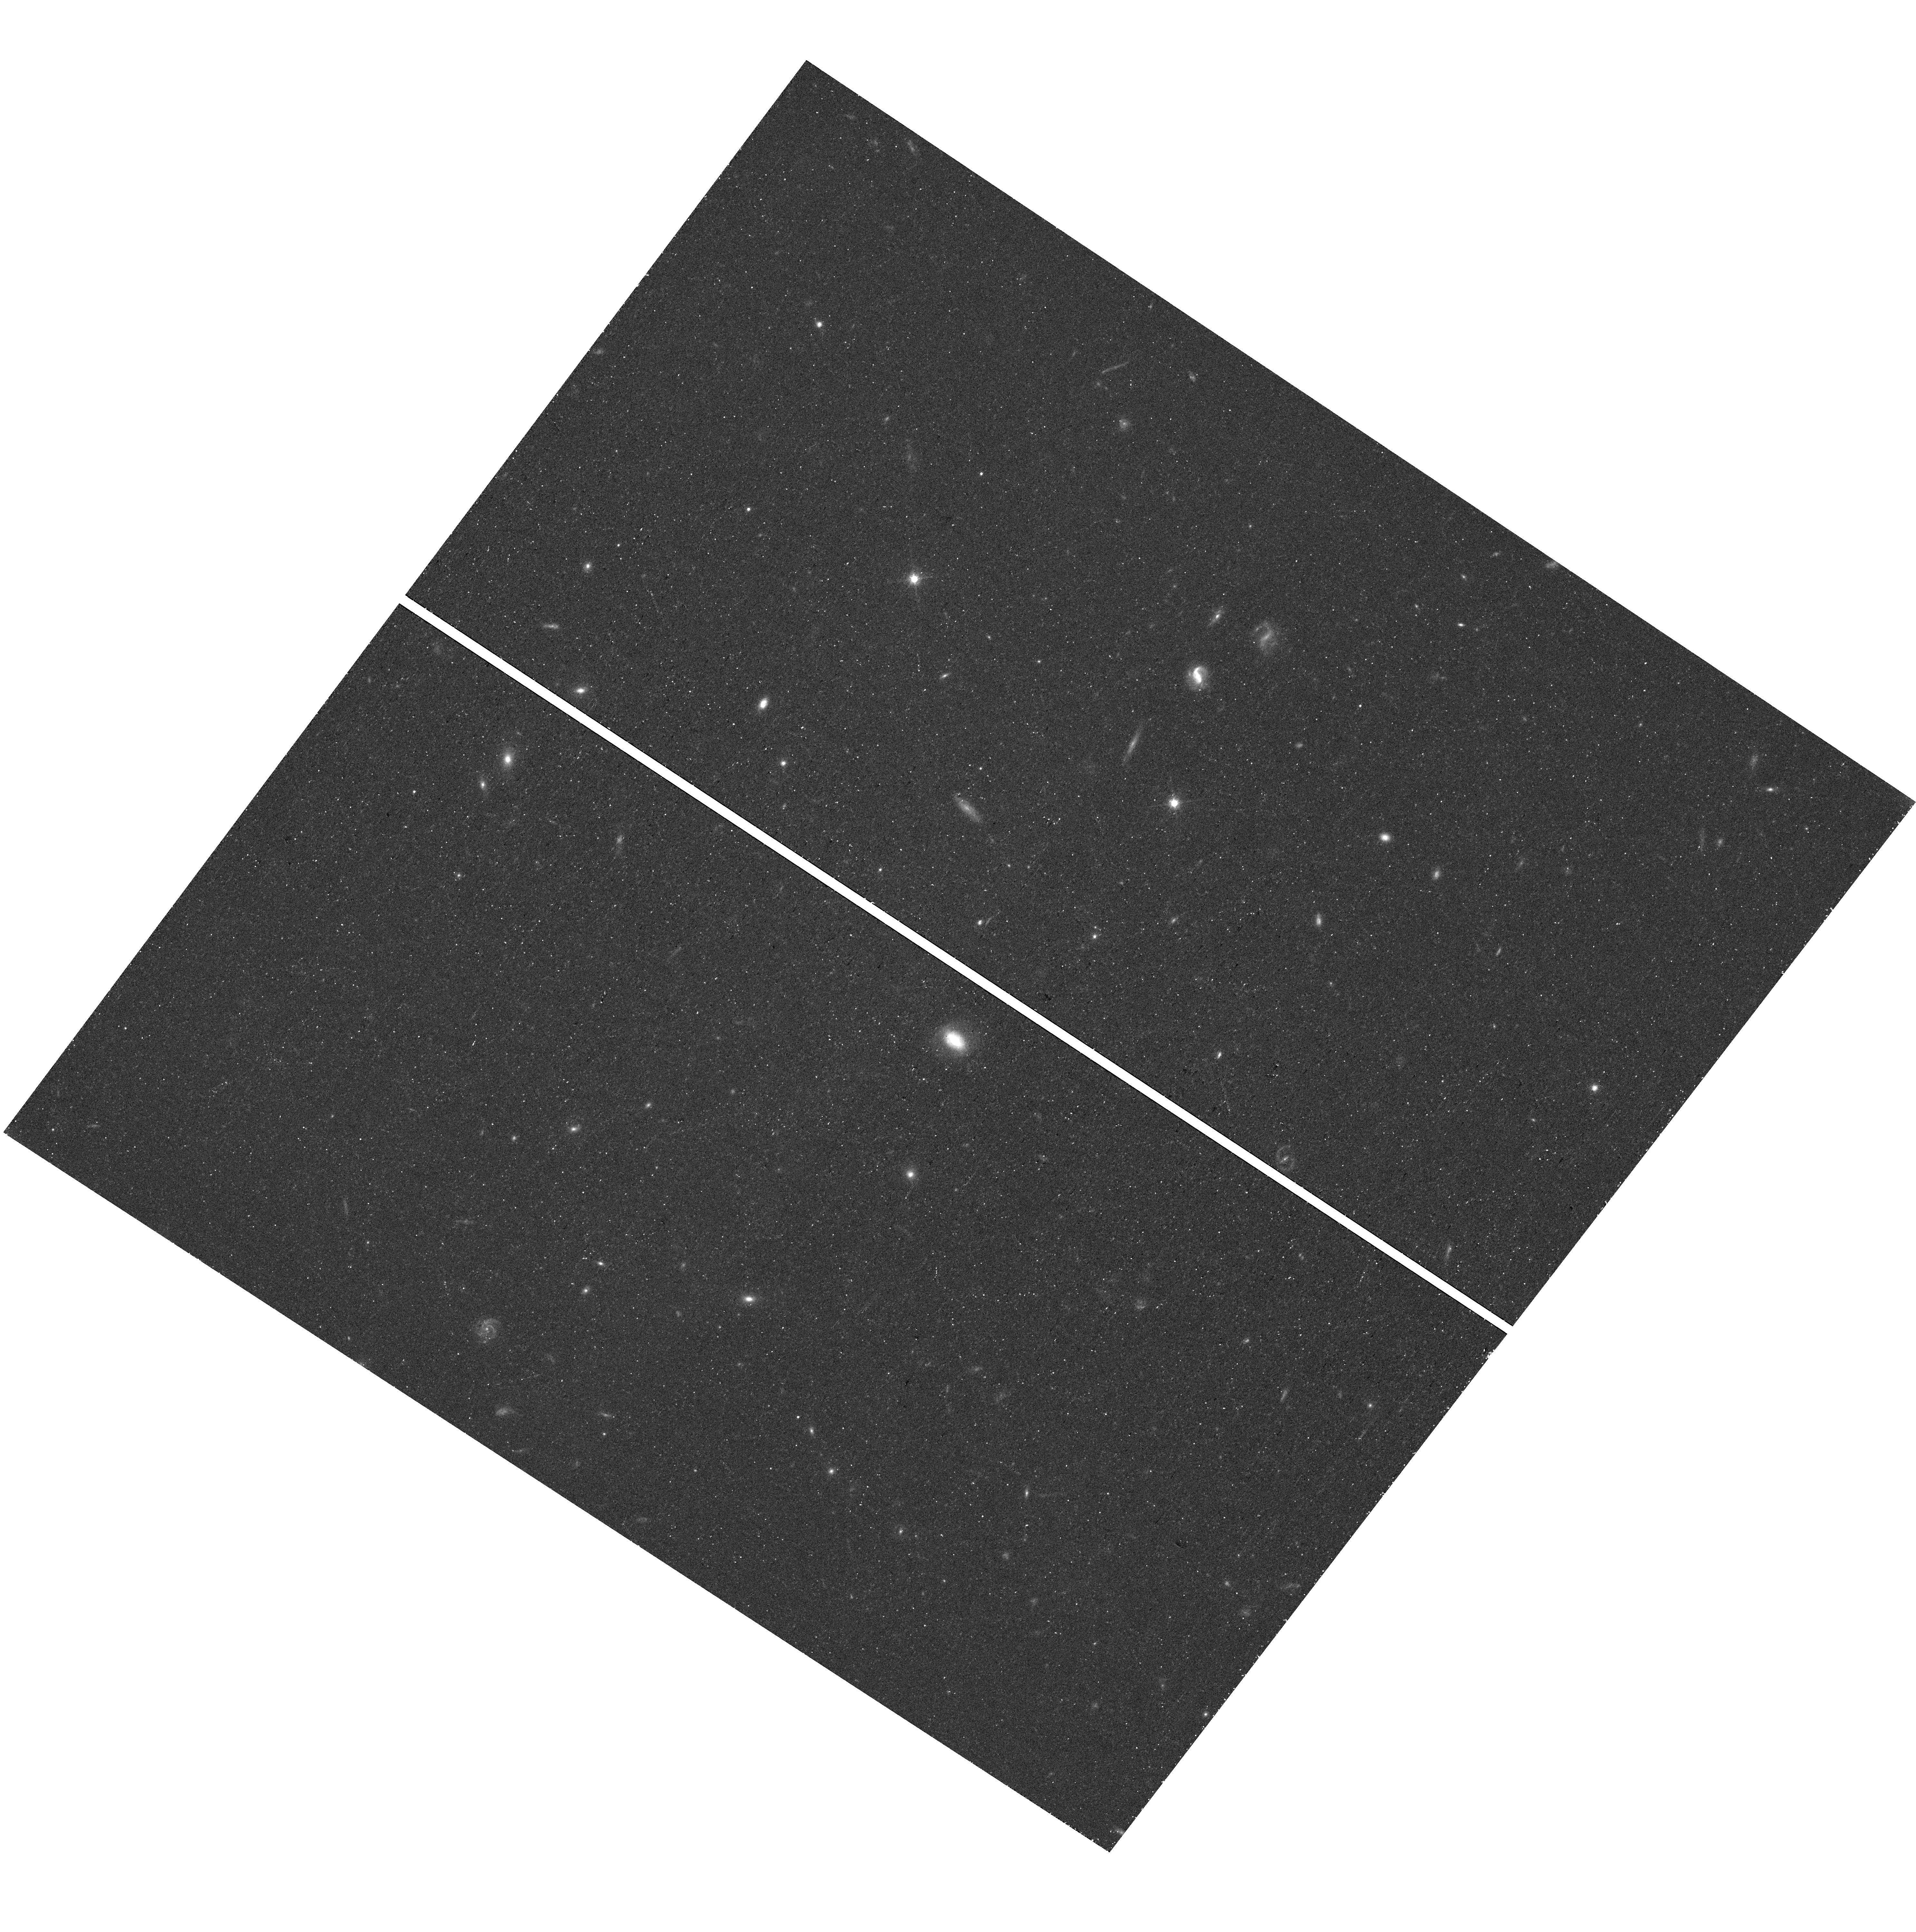
Target: field at RA 166.268°, Dec 25.428°. Instrument: WFC3/UVIS. Filter: F814W. Exposure: 19 min. Observation ID: hst_16916_01_wfc3_uvis_f814w_ieu201

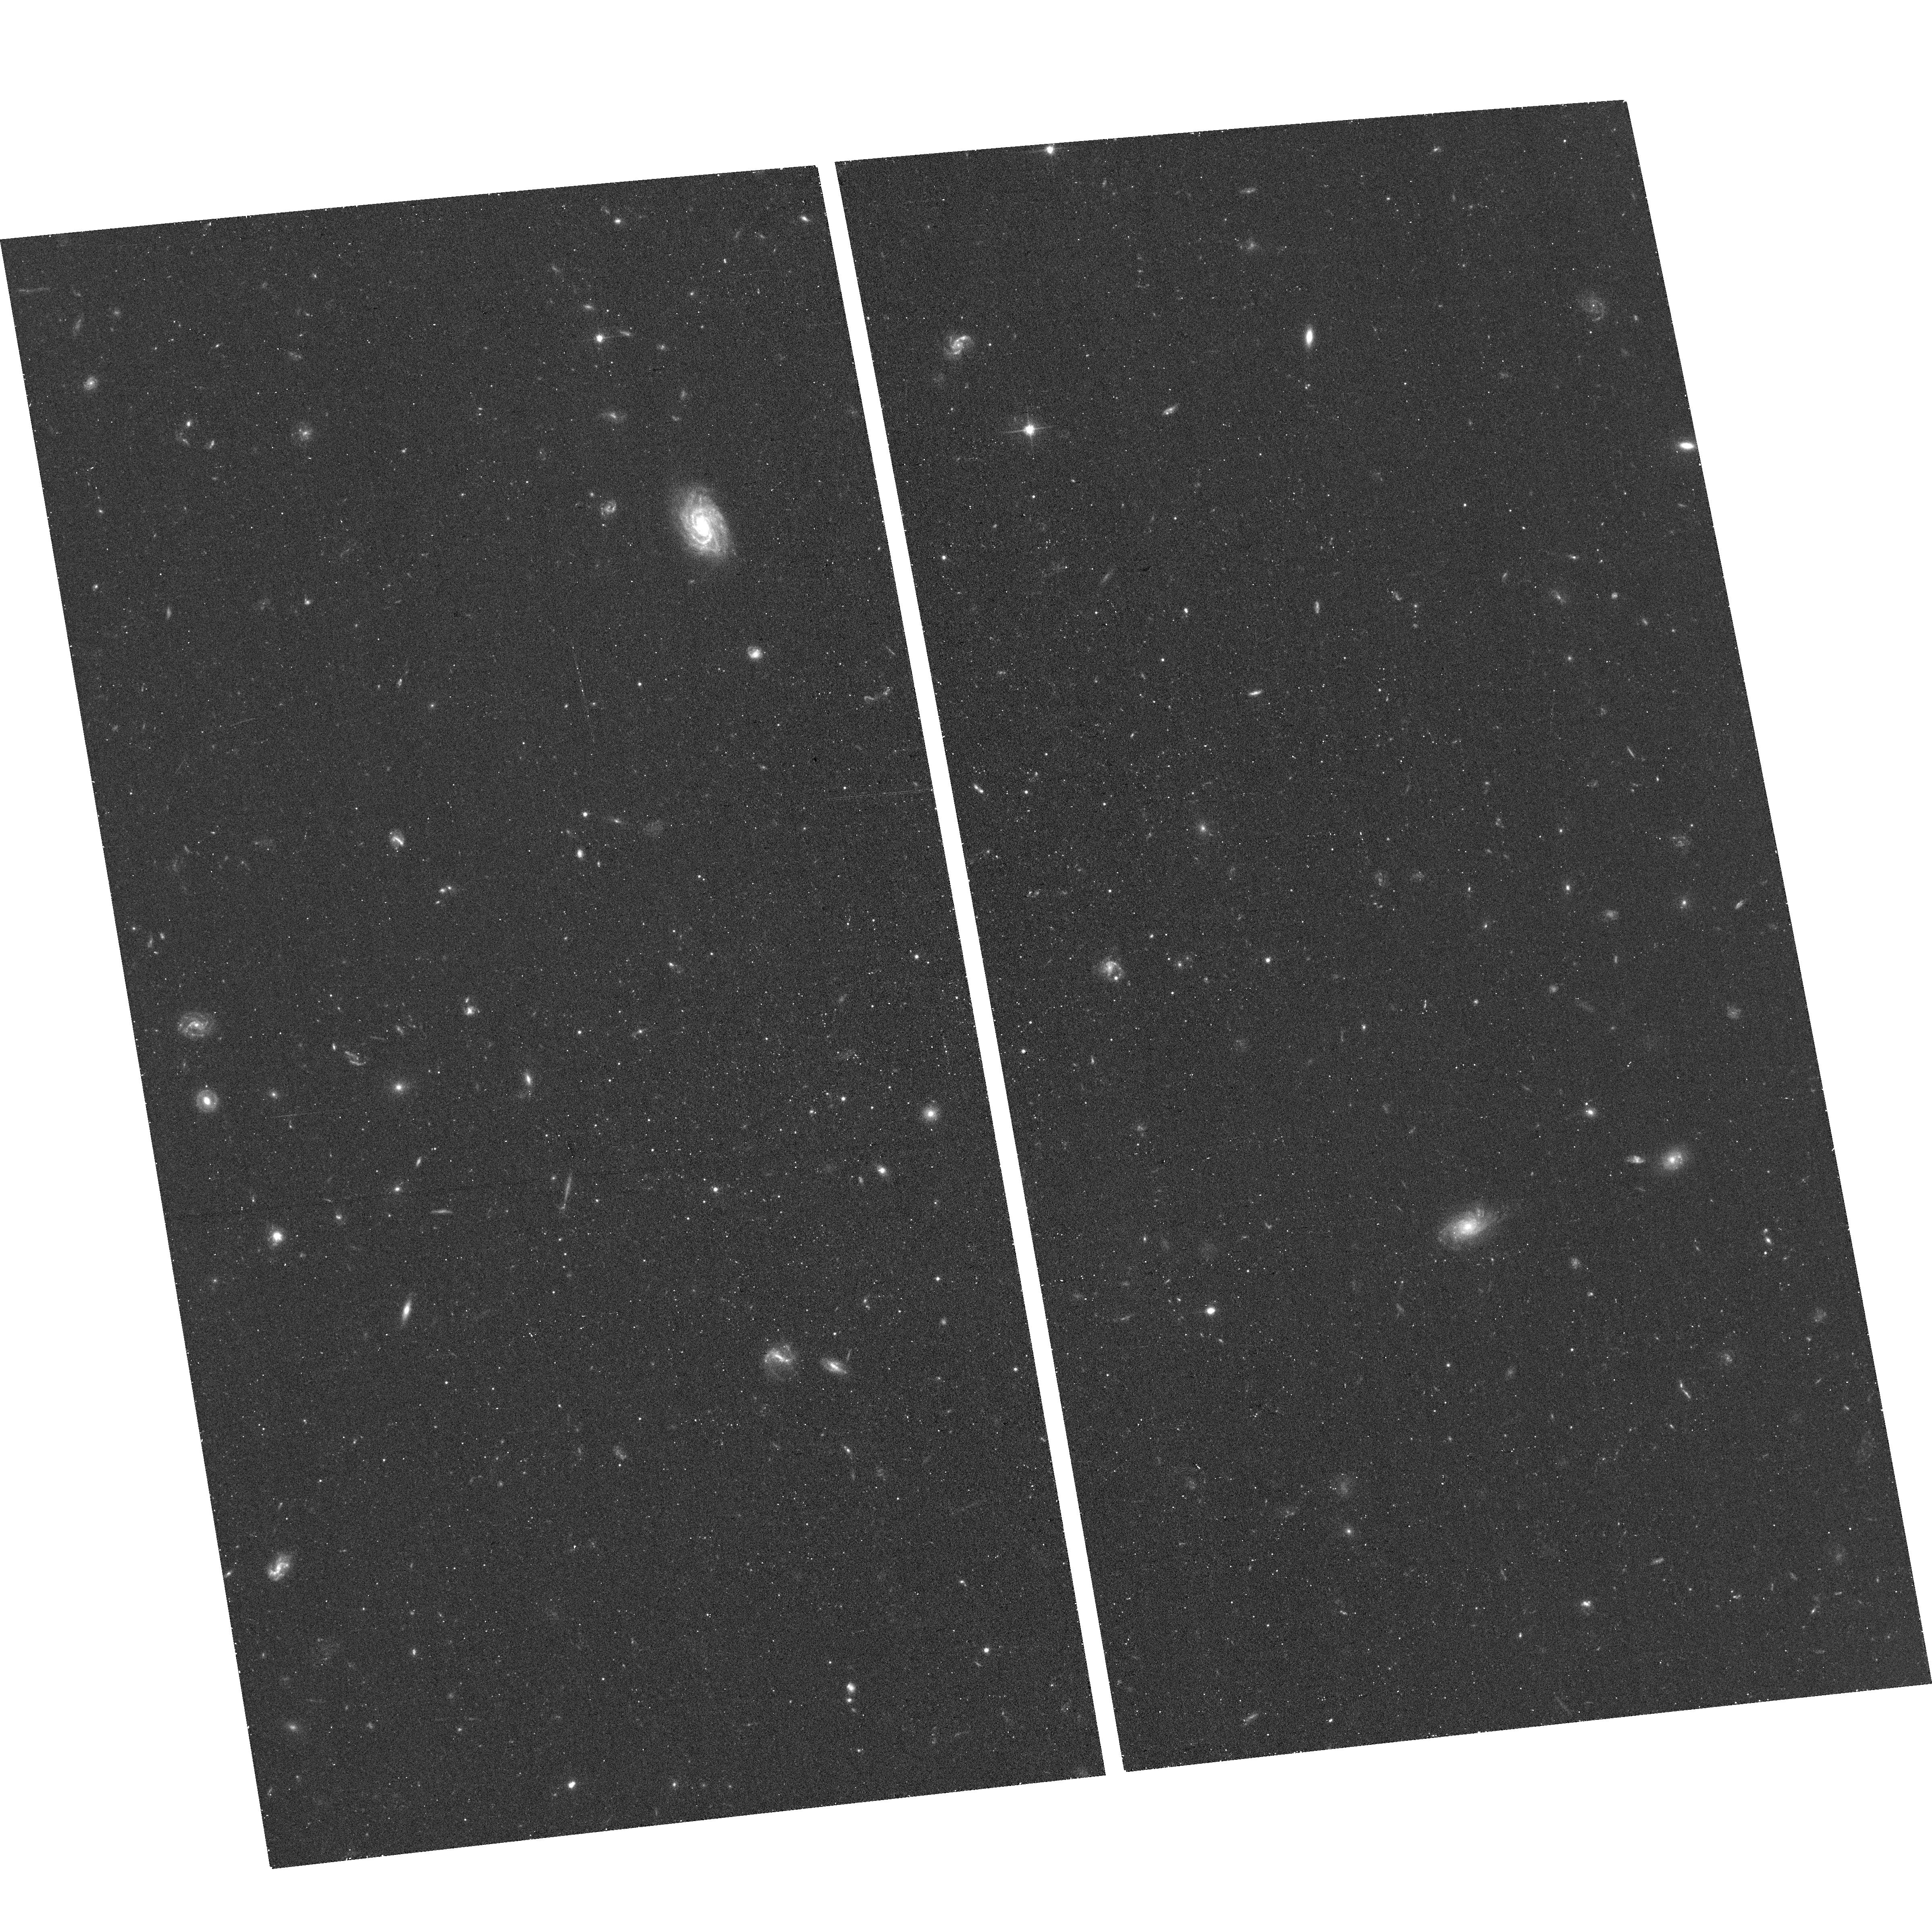
Target: LEO-M. Instrument: ACS/WFC. Filter: F606W. Exposure: 17 min. Observation ID: hst_16916_01_acs_wfc_f606w_jeu201

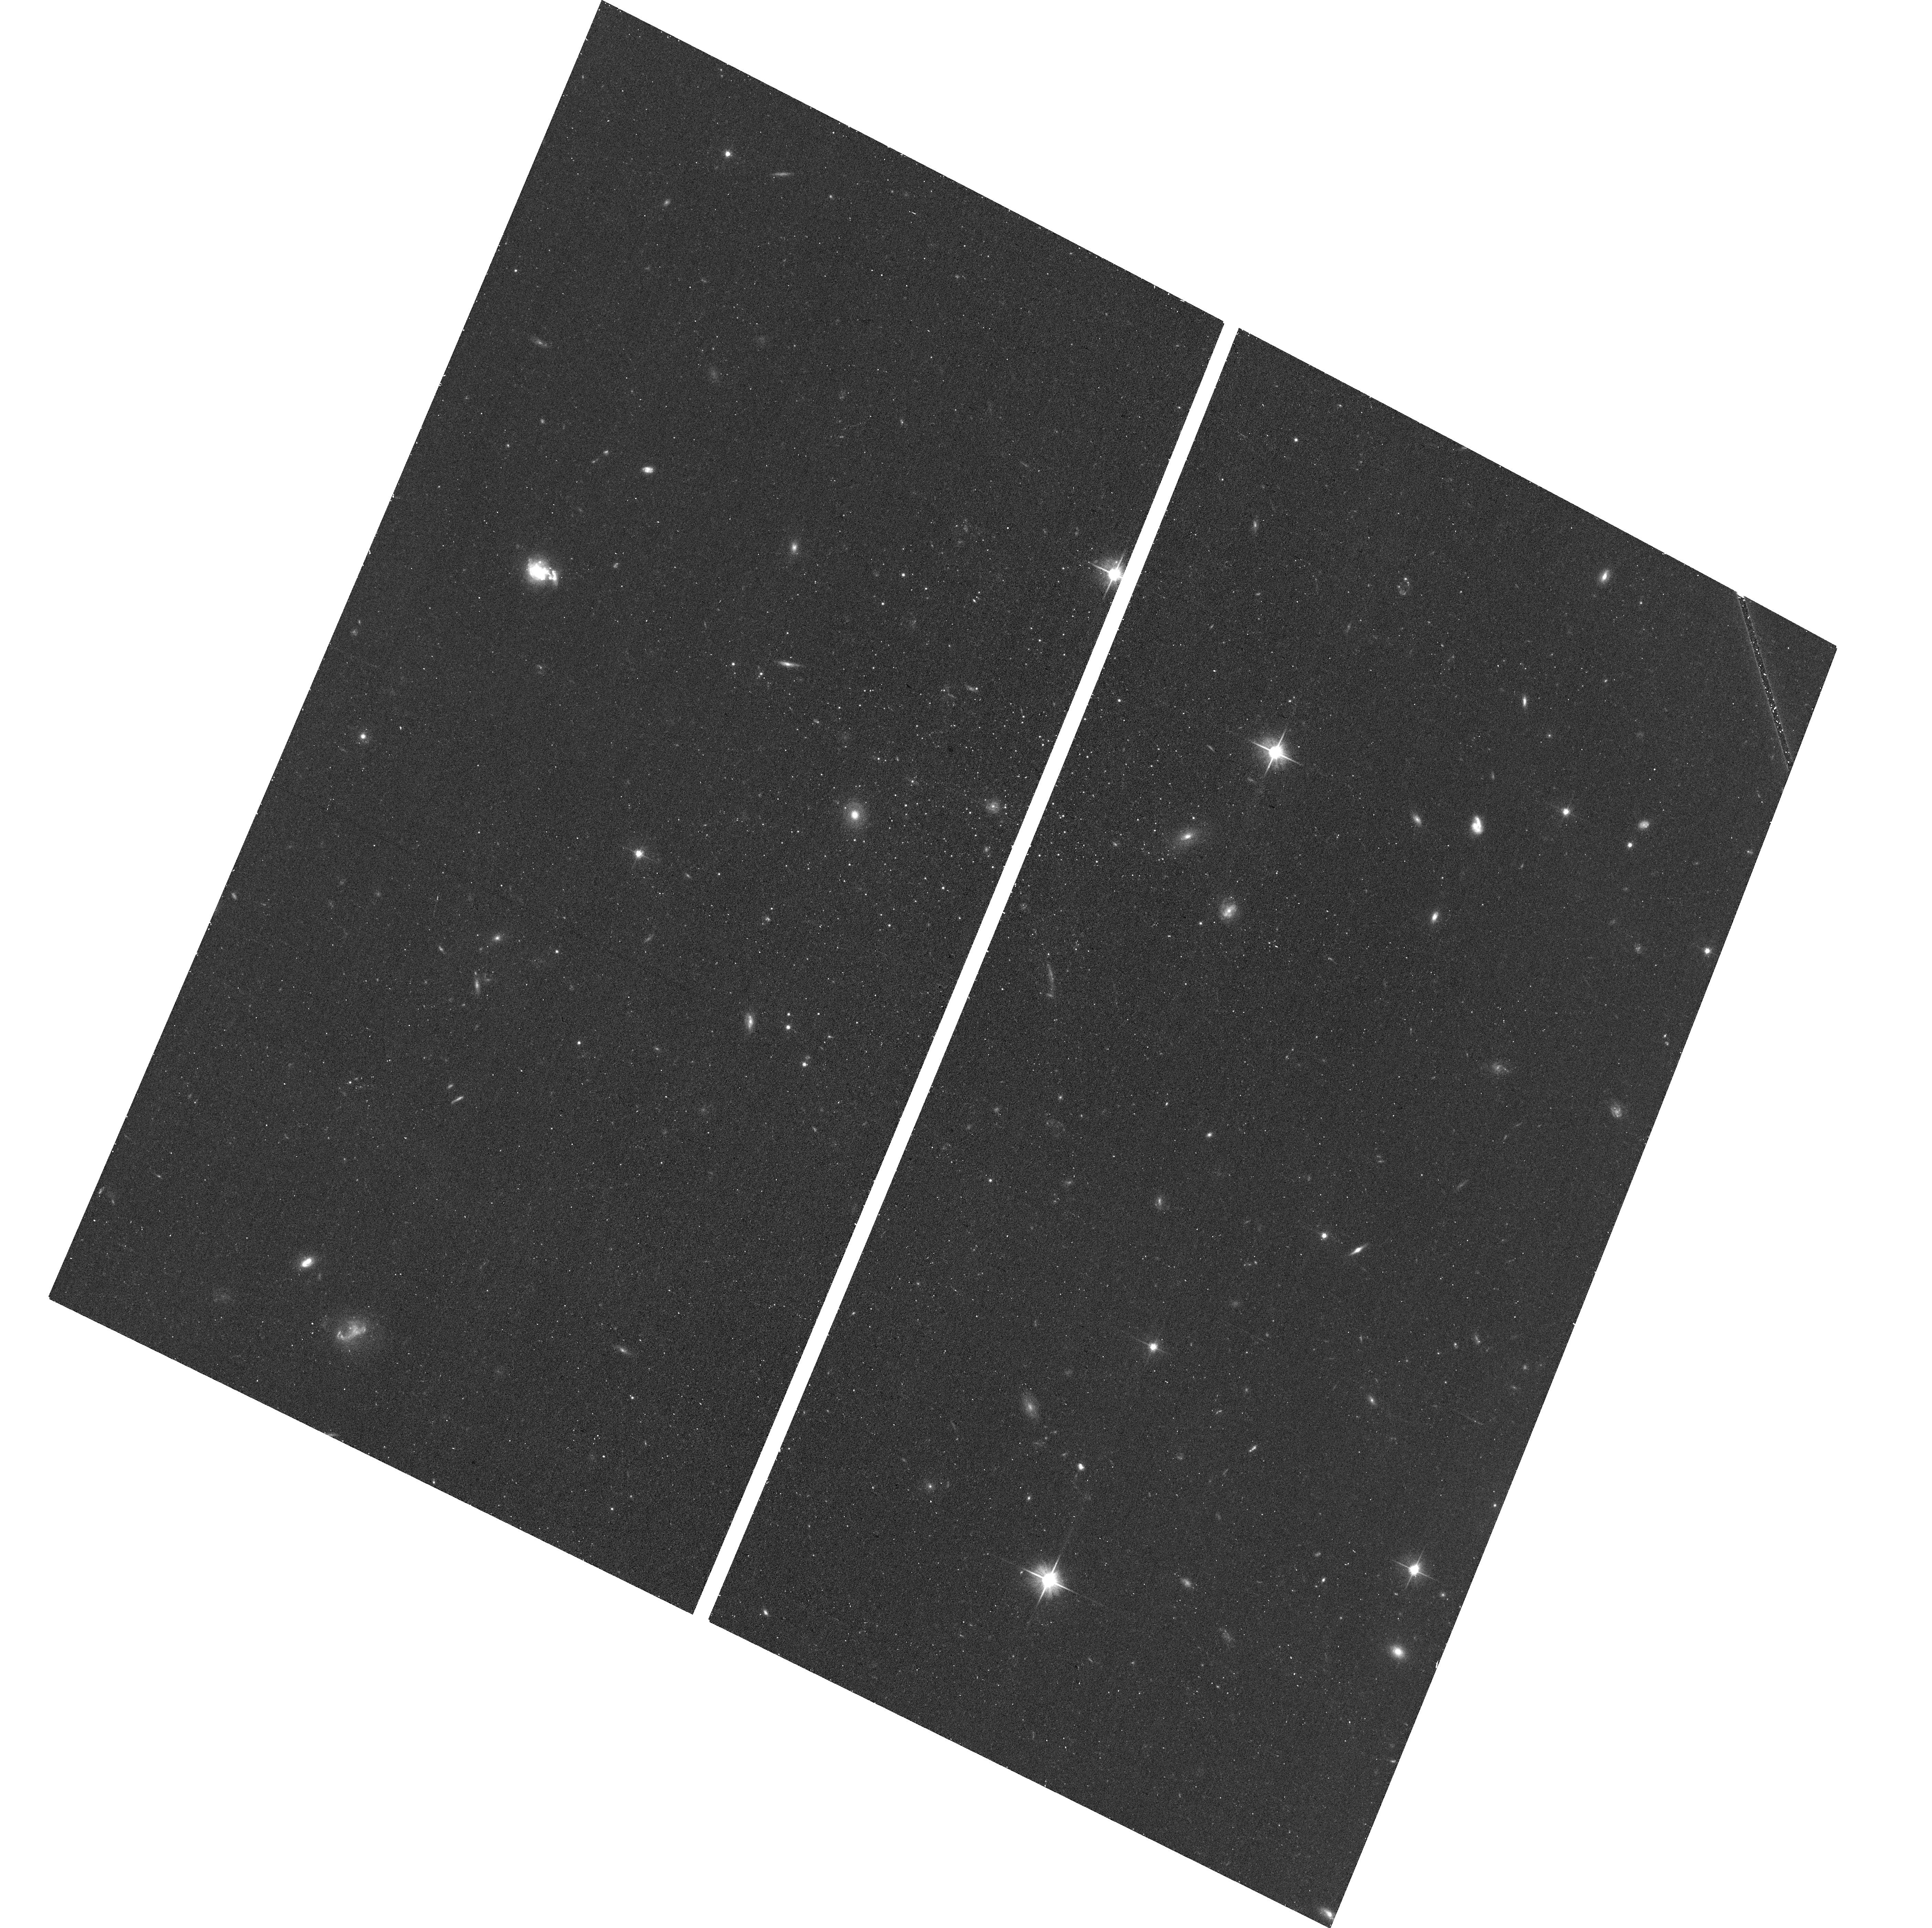
Target: PEGASUS-W. Instrument: ACS/WFC. Filter: F606W. Exposure: 17 min. Observation ID: hst_16916_03_acs_wfc_f606w_jeu203

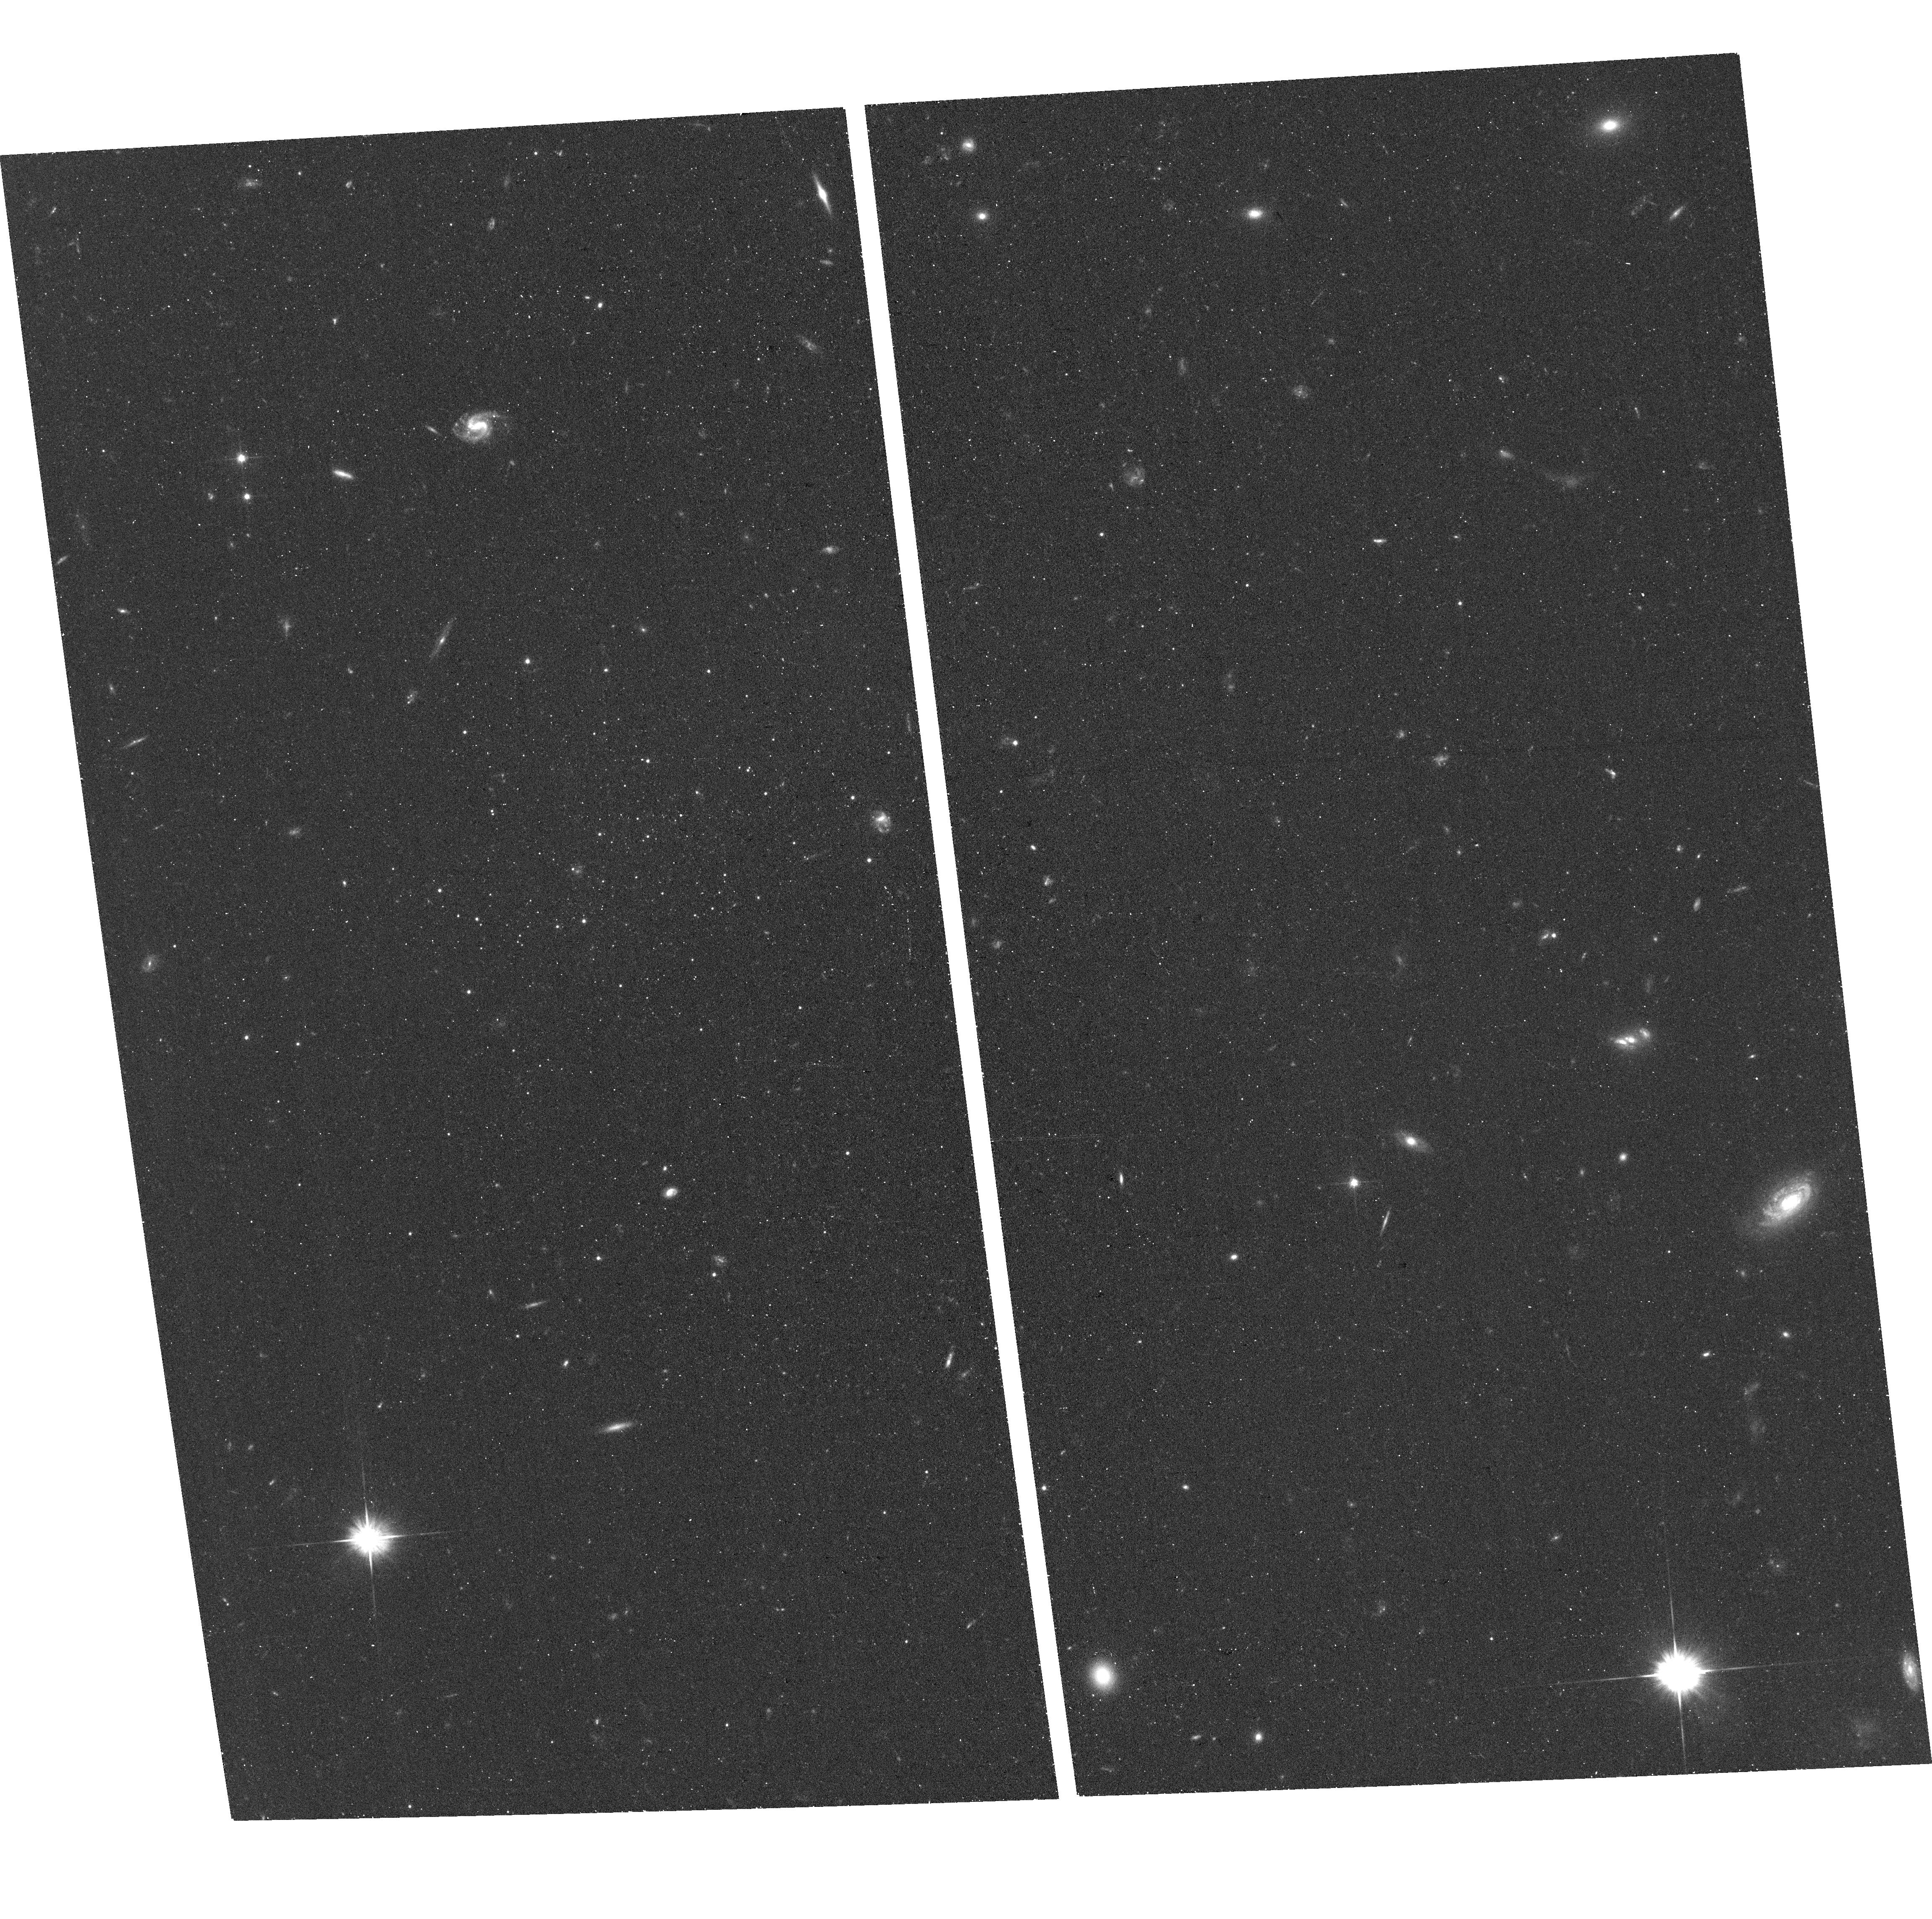
Target: LEO-K. Instrument: ACS/WFC. Filter: F606W. Exposure: 17 min. Observation ID: hst_16916_04_acs_wfc_f606w_jeu204

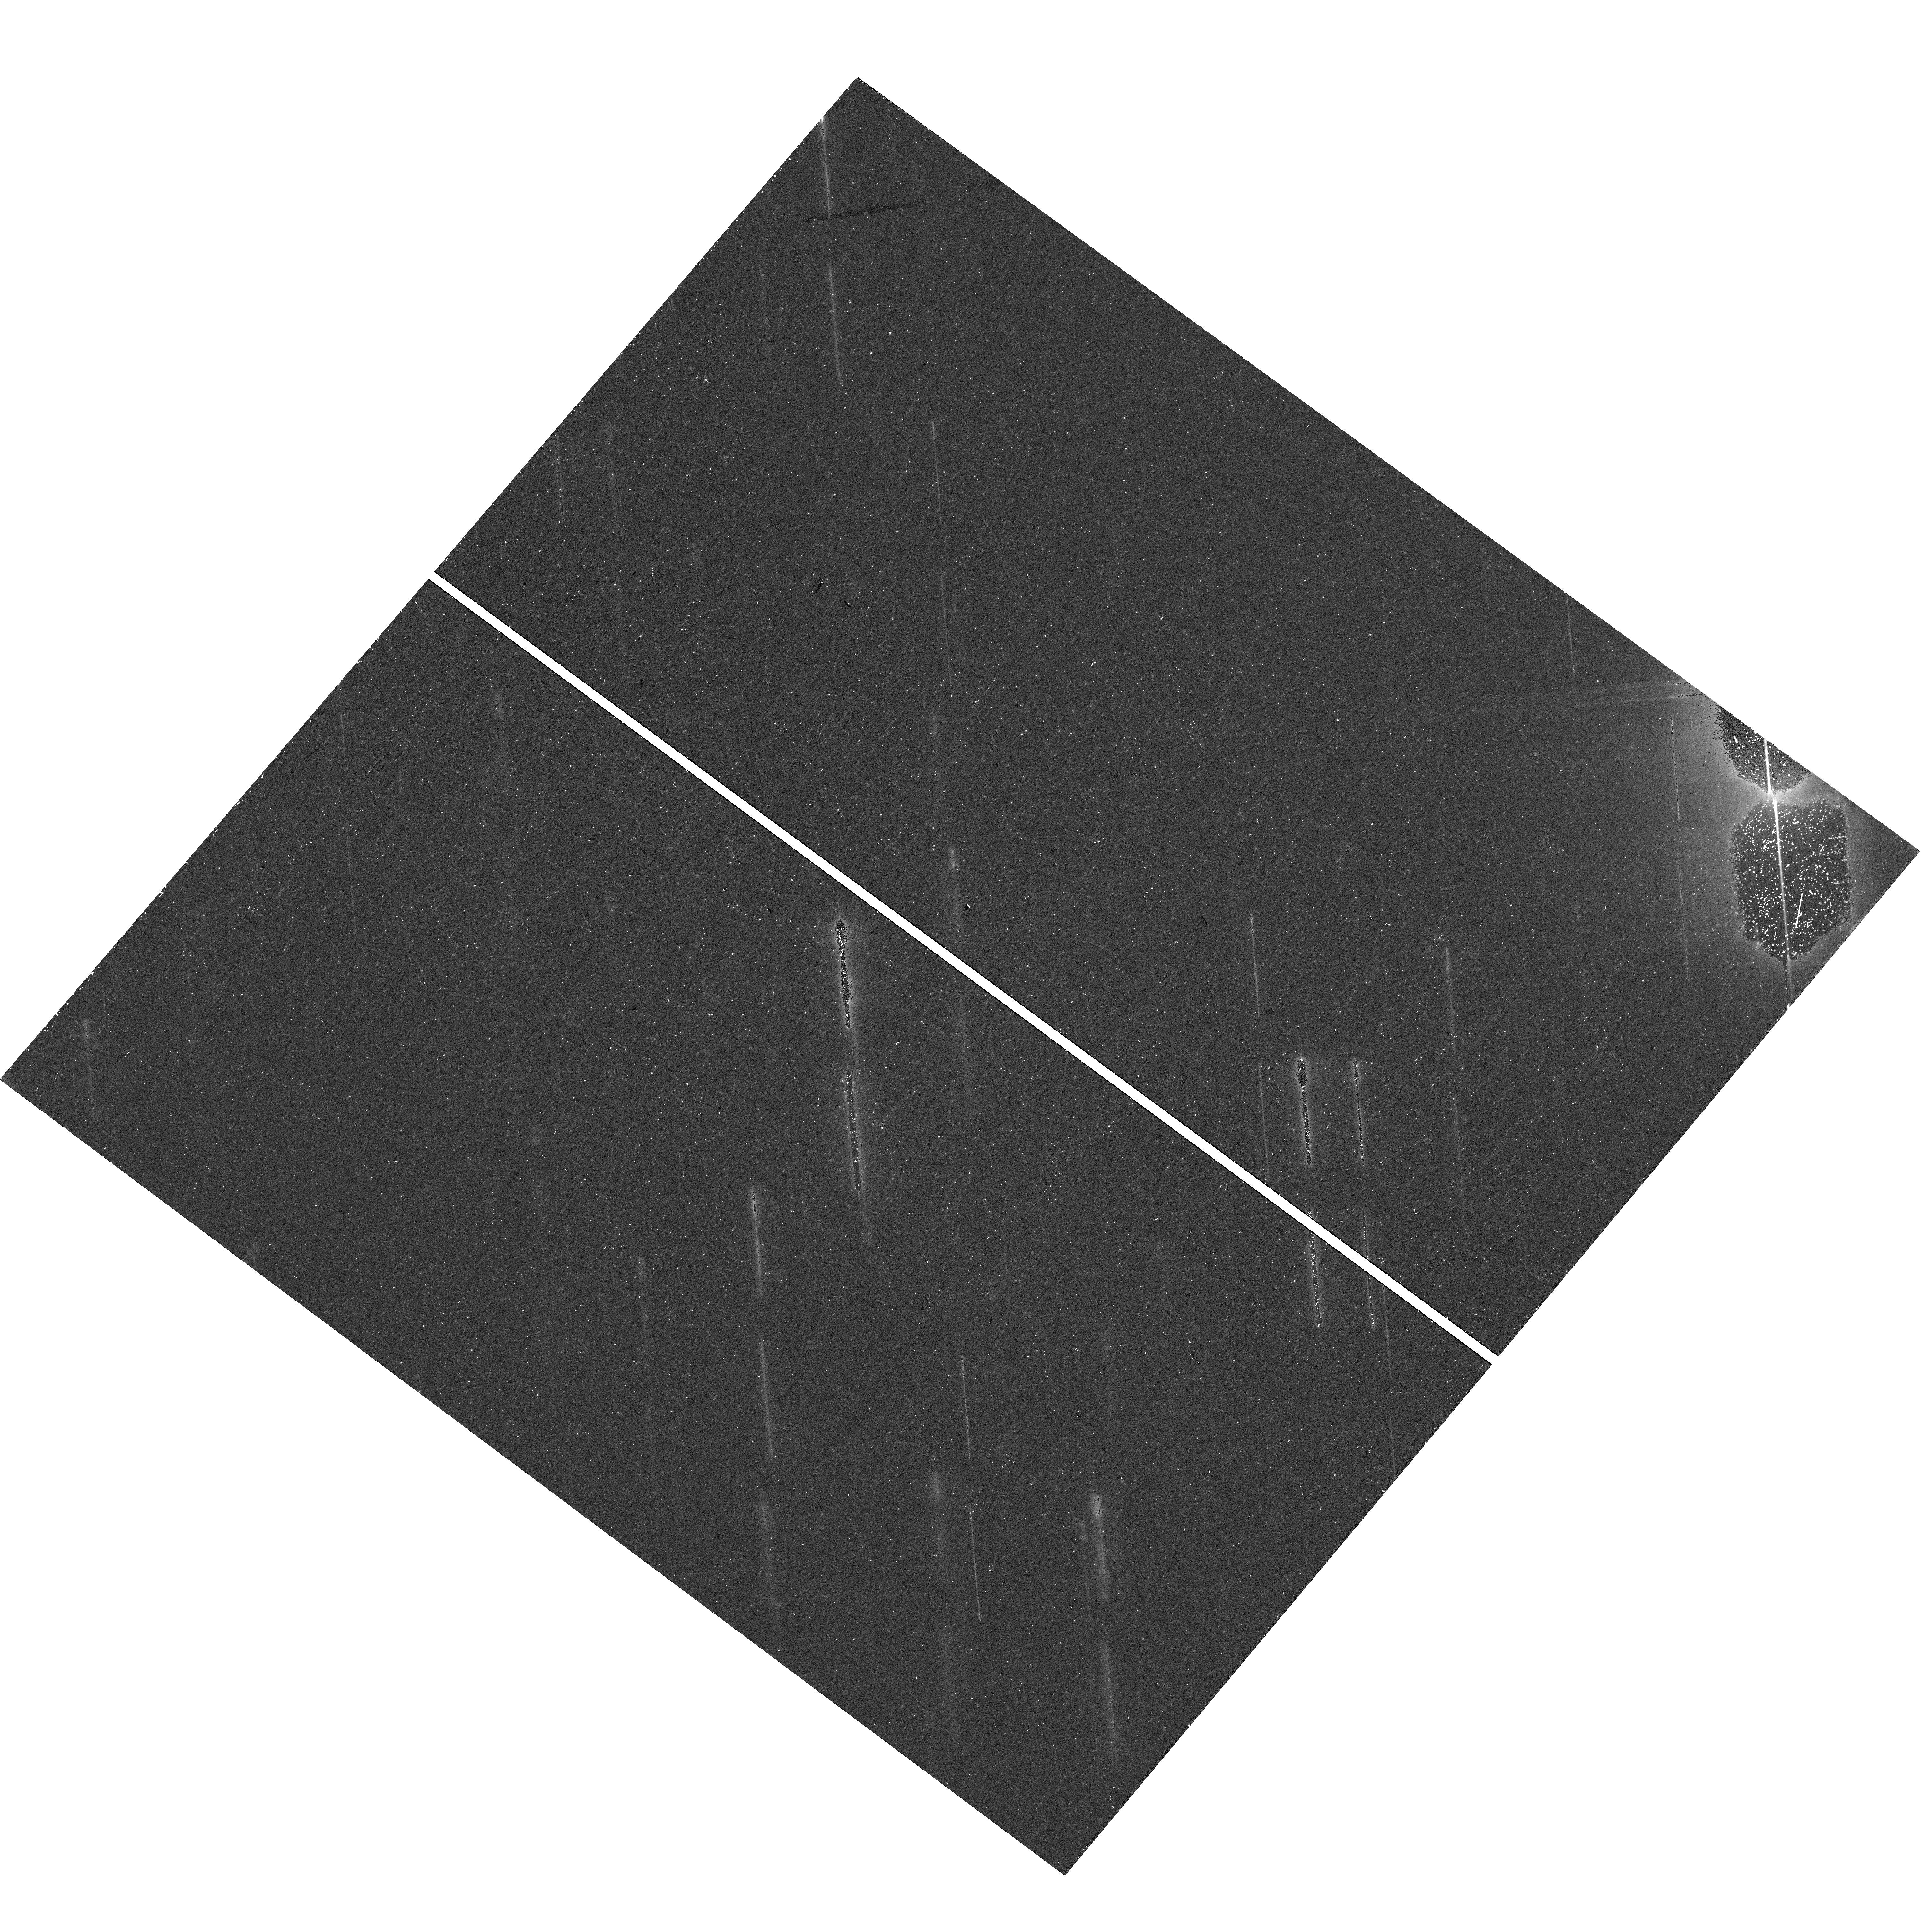
Target: field at RA 141.079°, Dec 16.431°. Instrument: WFC3/UVIS. Filter: F814W. Exposure: 19 min. Observation ID: hst_16916_02_wfc3_uvis_f814w_ieu202

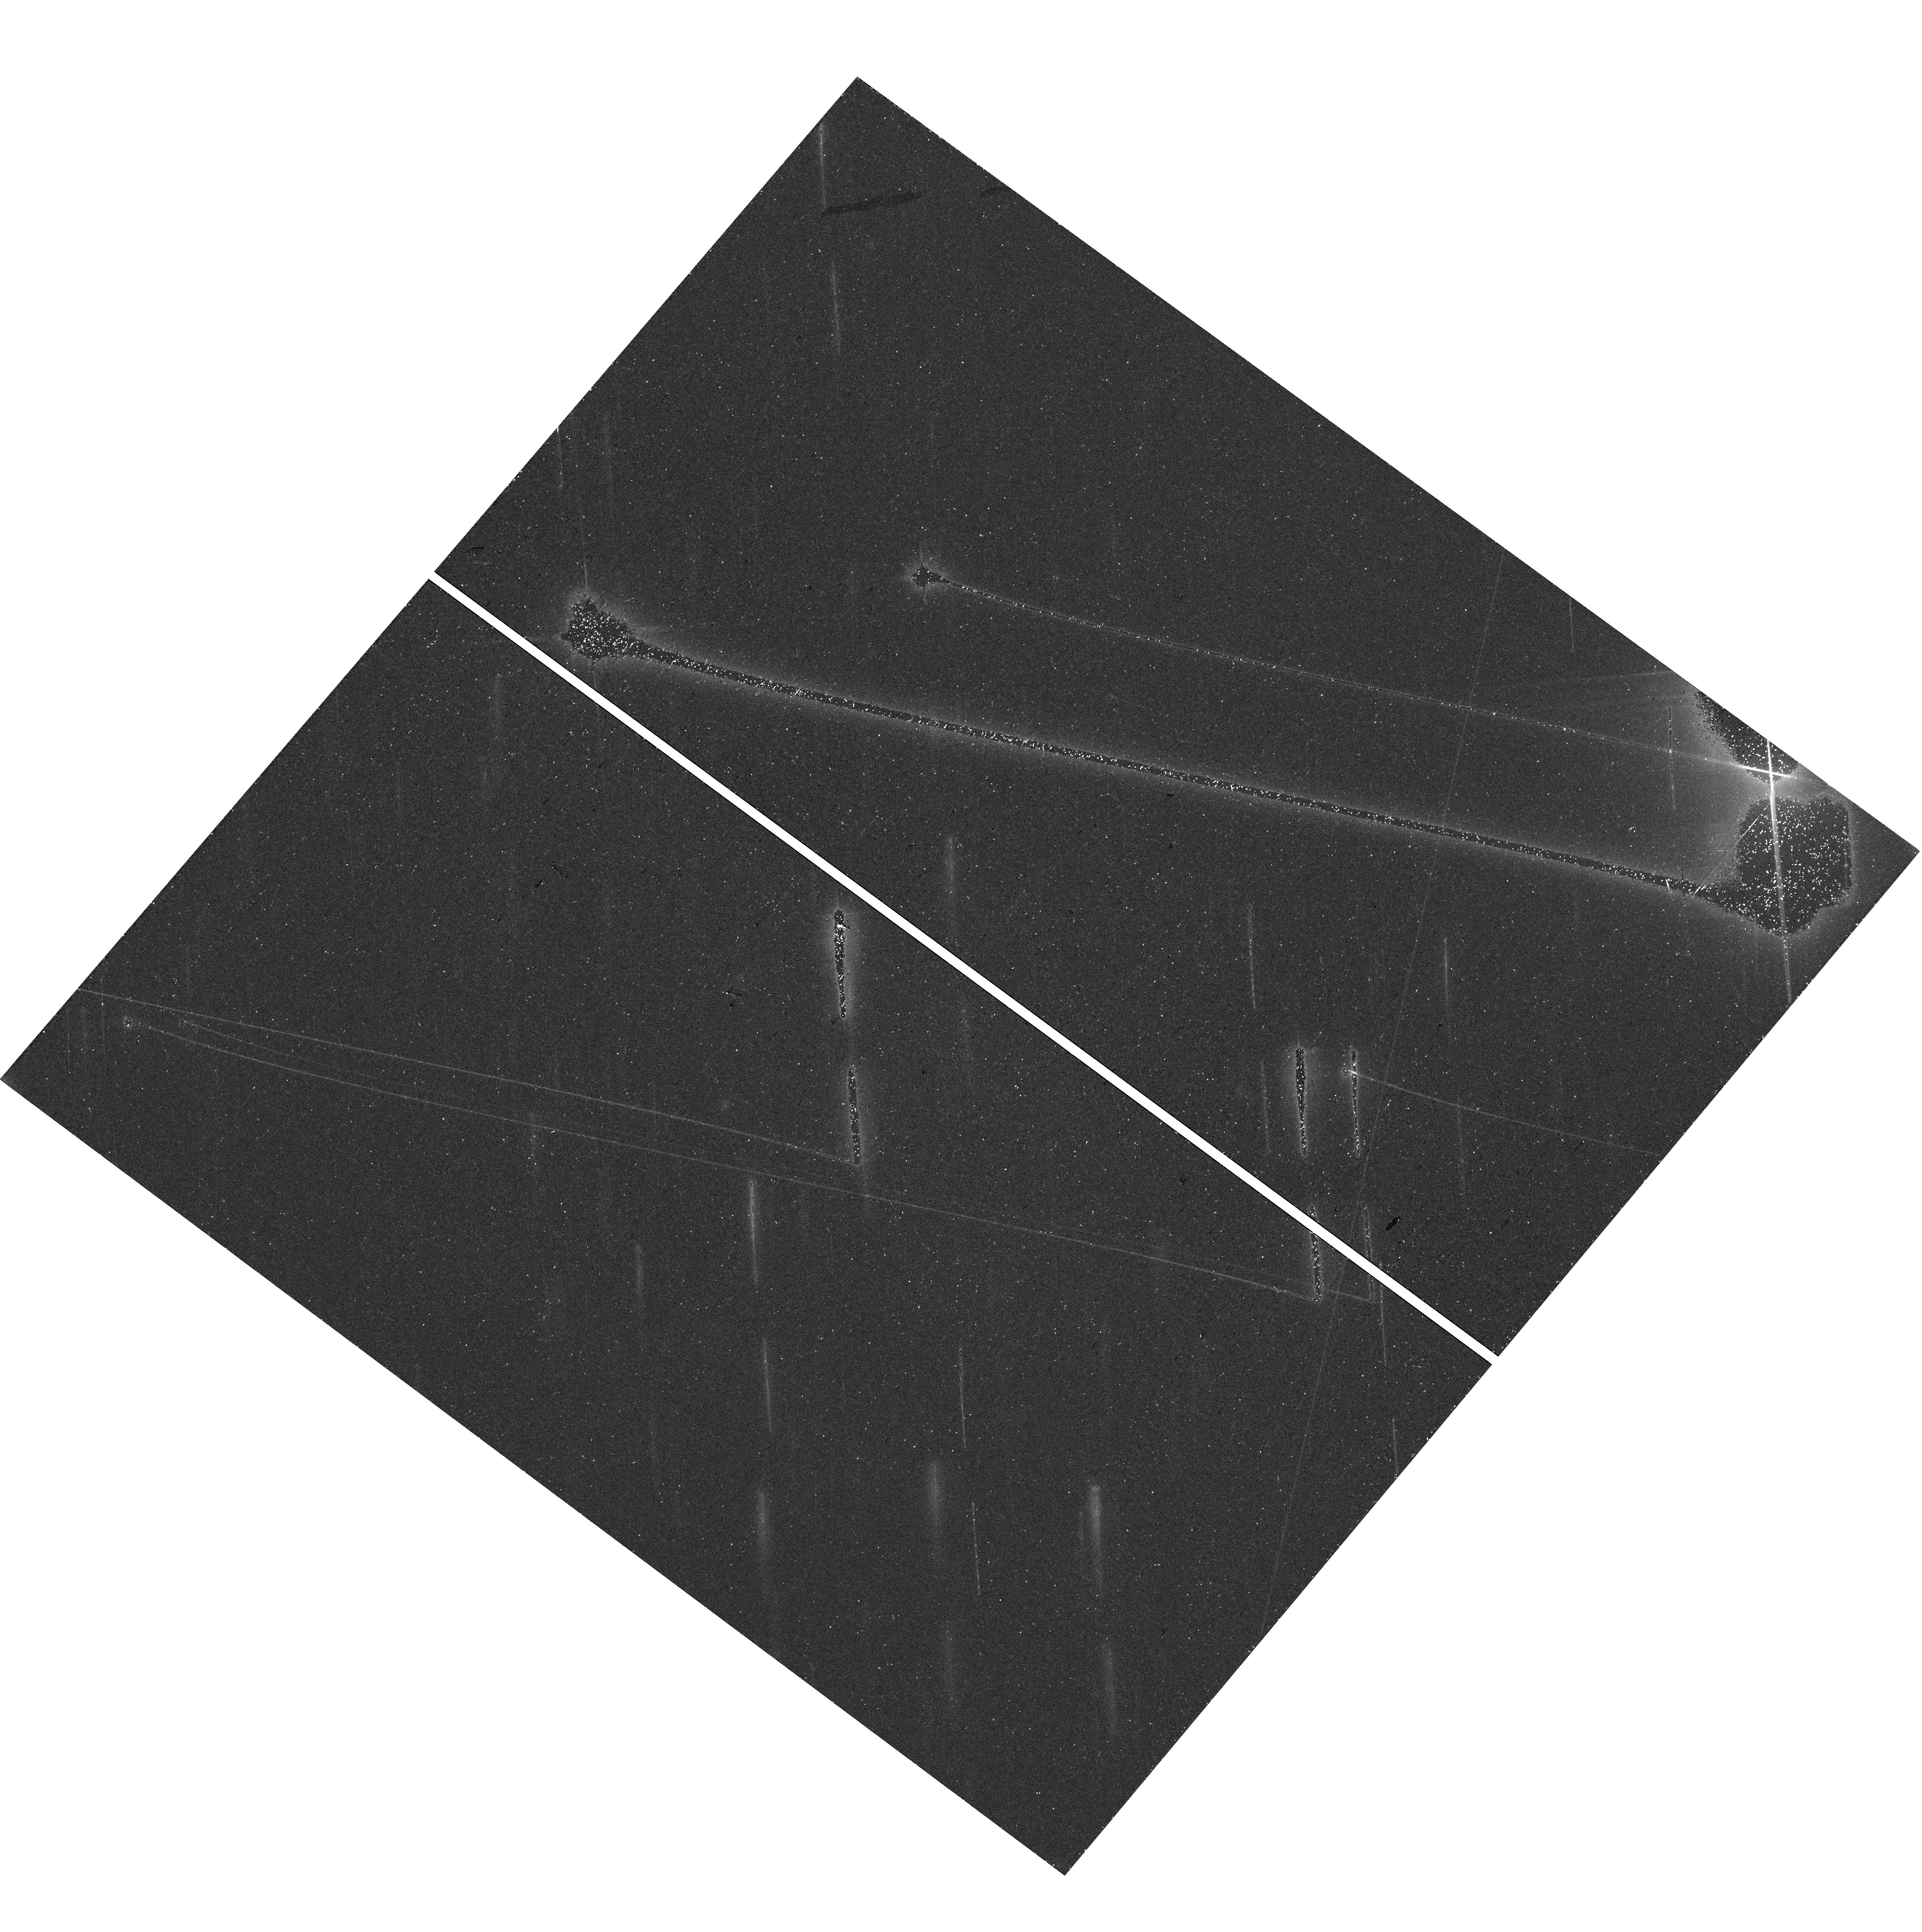
Target: field at RA 141.079°, Dec 16.431°. Instrument: WFC3/UVIS. Filter: F606W. Exposure: 19 min. Observation ID: hst_16916_02_wfc3_uvis_f606w_ieu202

Discovery of 3 Ultra-Faint Dwarf Candidates Outside the MW Halo (PI: McQuinn, Kristen B W)

The lowest mass galaxies known to date - aptly named 'ultra-faint dwarf galaxies' - orbit the Milky Way (MW) as satellites. Follow-up study of these objects have revealed systems that are the oldest, most metal-poor, and most dark matter-dominated galaxies known. They hold the potential for constraining dark matter on small scales, placing limits on the mass threshold for successful galaxy formation, and defining the impact reionization has on small galaxy halos. Such galaxies are predicted to be present in large numbers in the Local Group (and throughout the universe), yet they have belied detection due the challenges in finding instrinsically small and faint systems in a very big sky. We have discovered three ultra-faint dwarf galaxy candidates in the Dark Energy Spectrscopic Instrument (DESI) Legacy imaging data located outside the halo of the MW at distances estimated to be between 0.4-0.7 Mpc. In contrast to the population of ultra-faint dwarfs discovered as satellites of the MW, these galaxy candidates appear to be outside the halo of the MW system, providing a unique opportunity to test galaxy formation theories without the competing effects of a halo environment. We request 1 orbit of HST per target to confirm their detection, measure secure distances, and determine their structural properties. Their properties will be compared with those of ultra-faint dwarf satellites of MW and M31, as well as isolated very low-mass galaxies. We will determine their star formation histories from their resolved stellar populations to test whether they are quenched, have extended (or delayed) star formation over cosmic times, or distinct characteristics.